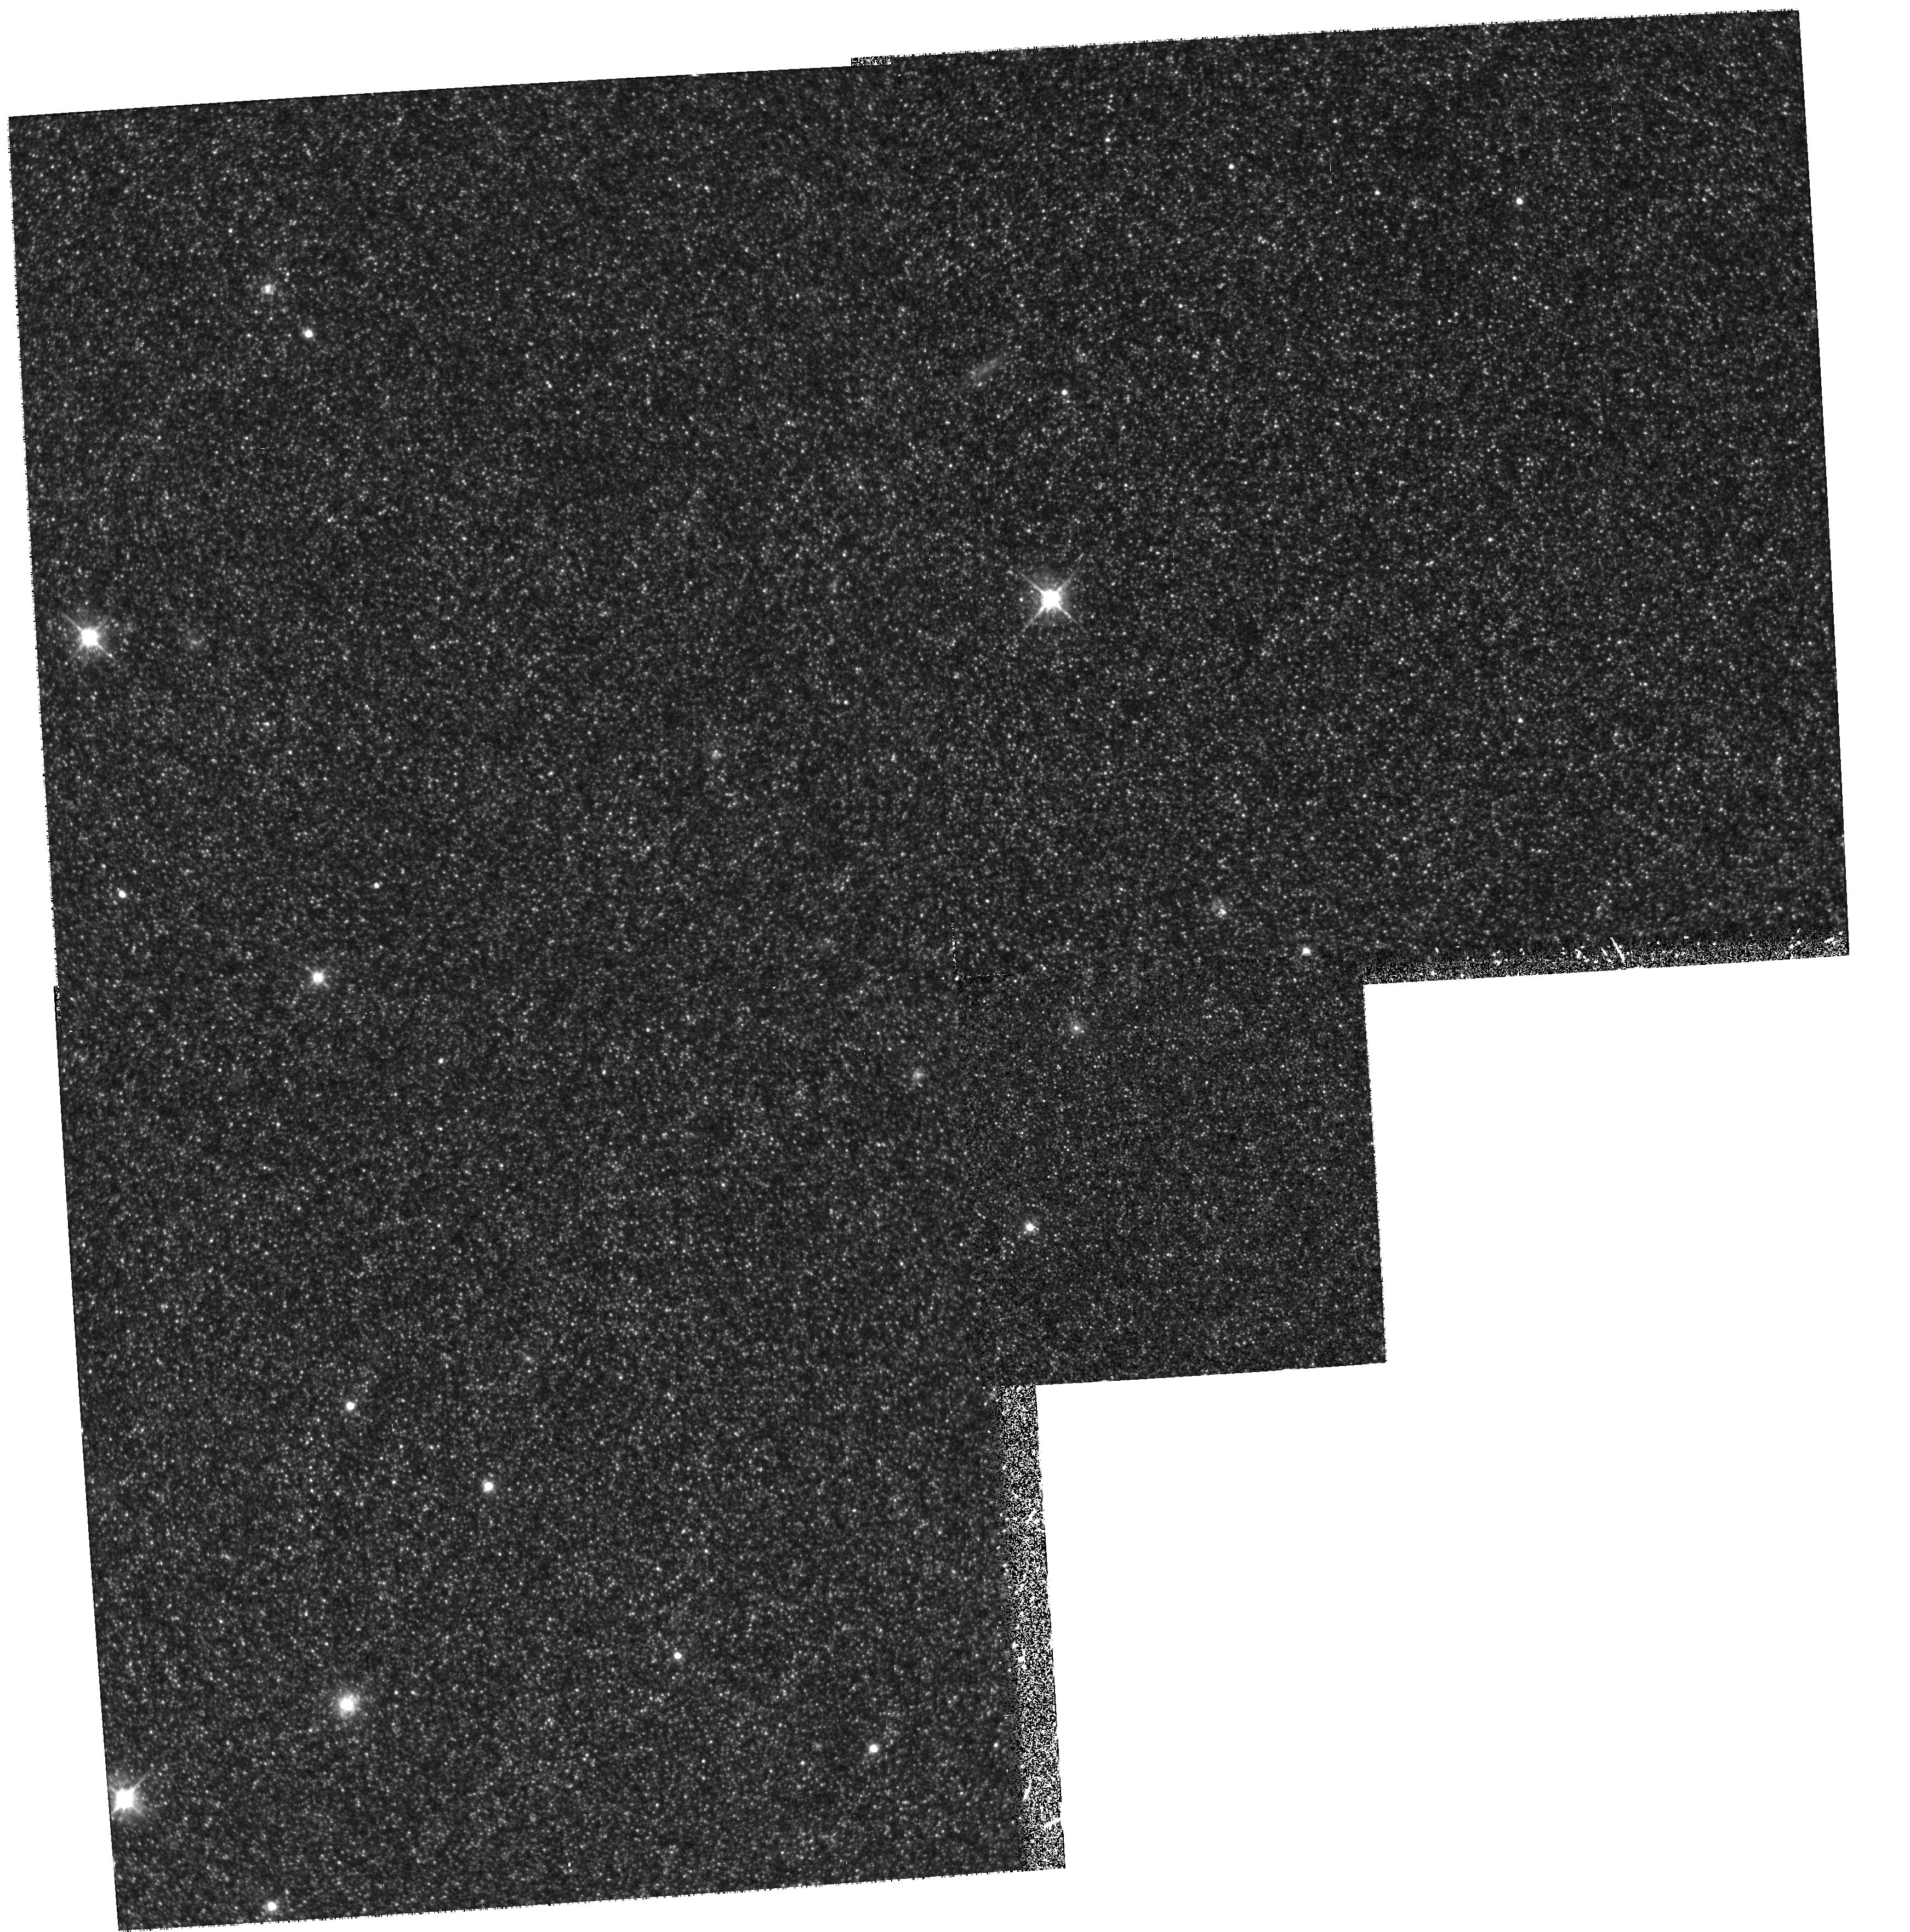
Target: M31-INNER
Instrument: WFPC2/PC
Filter: F555W
Exposure: 40 min
Observation ID: hst_6859_01_wfpc2_pc_f555w_u47101

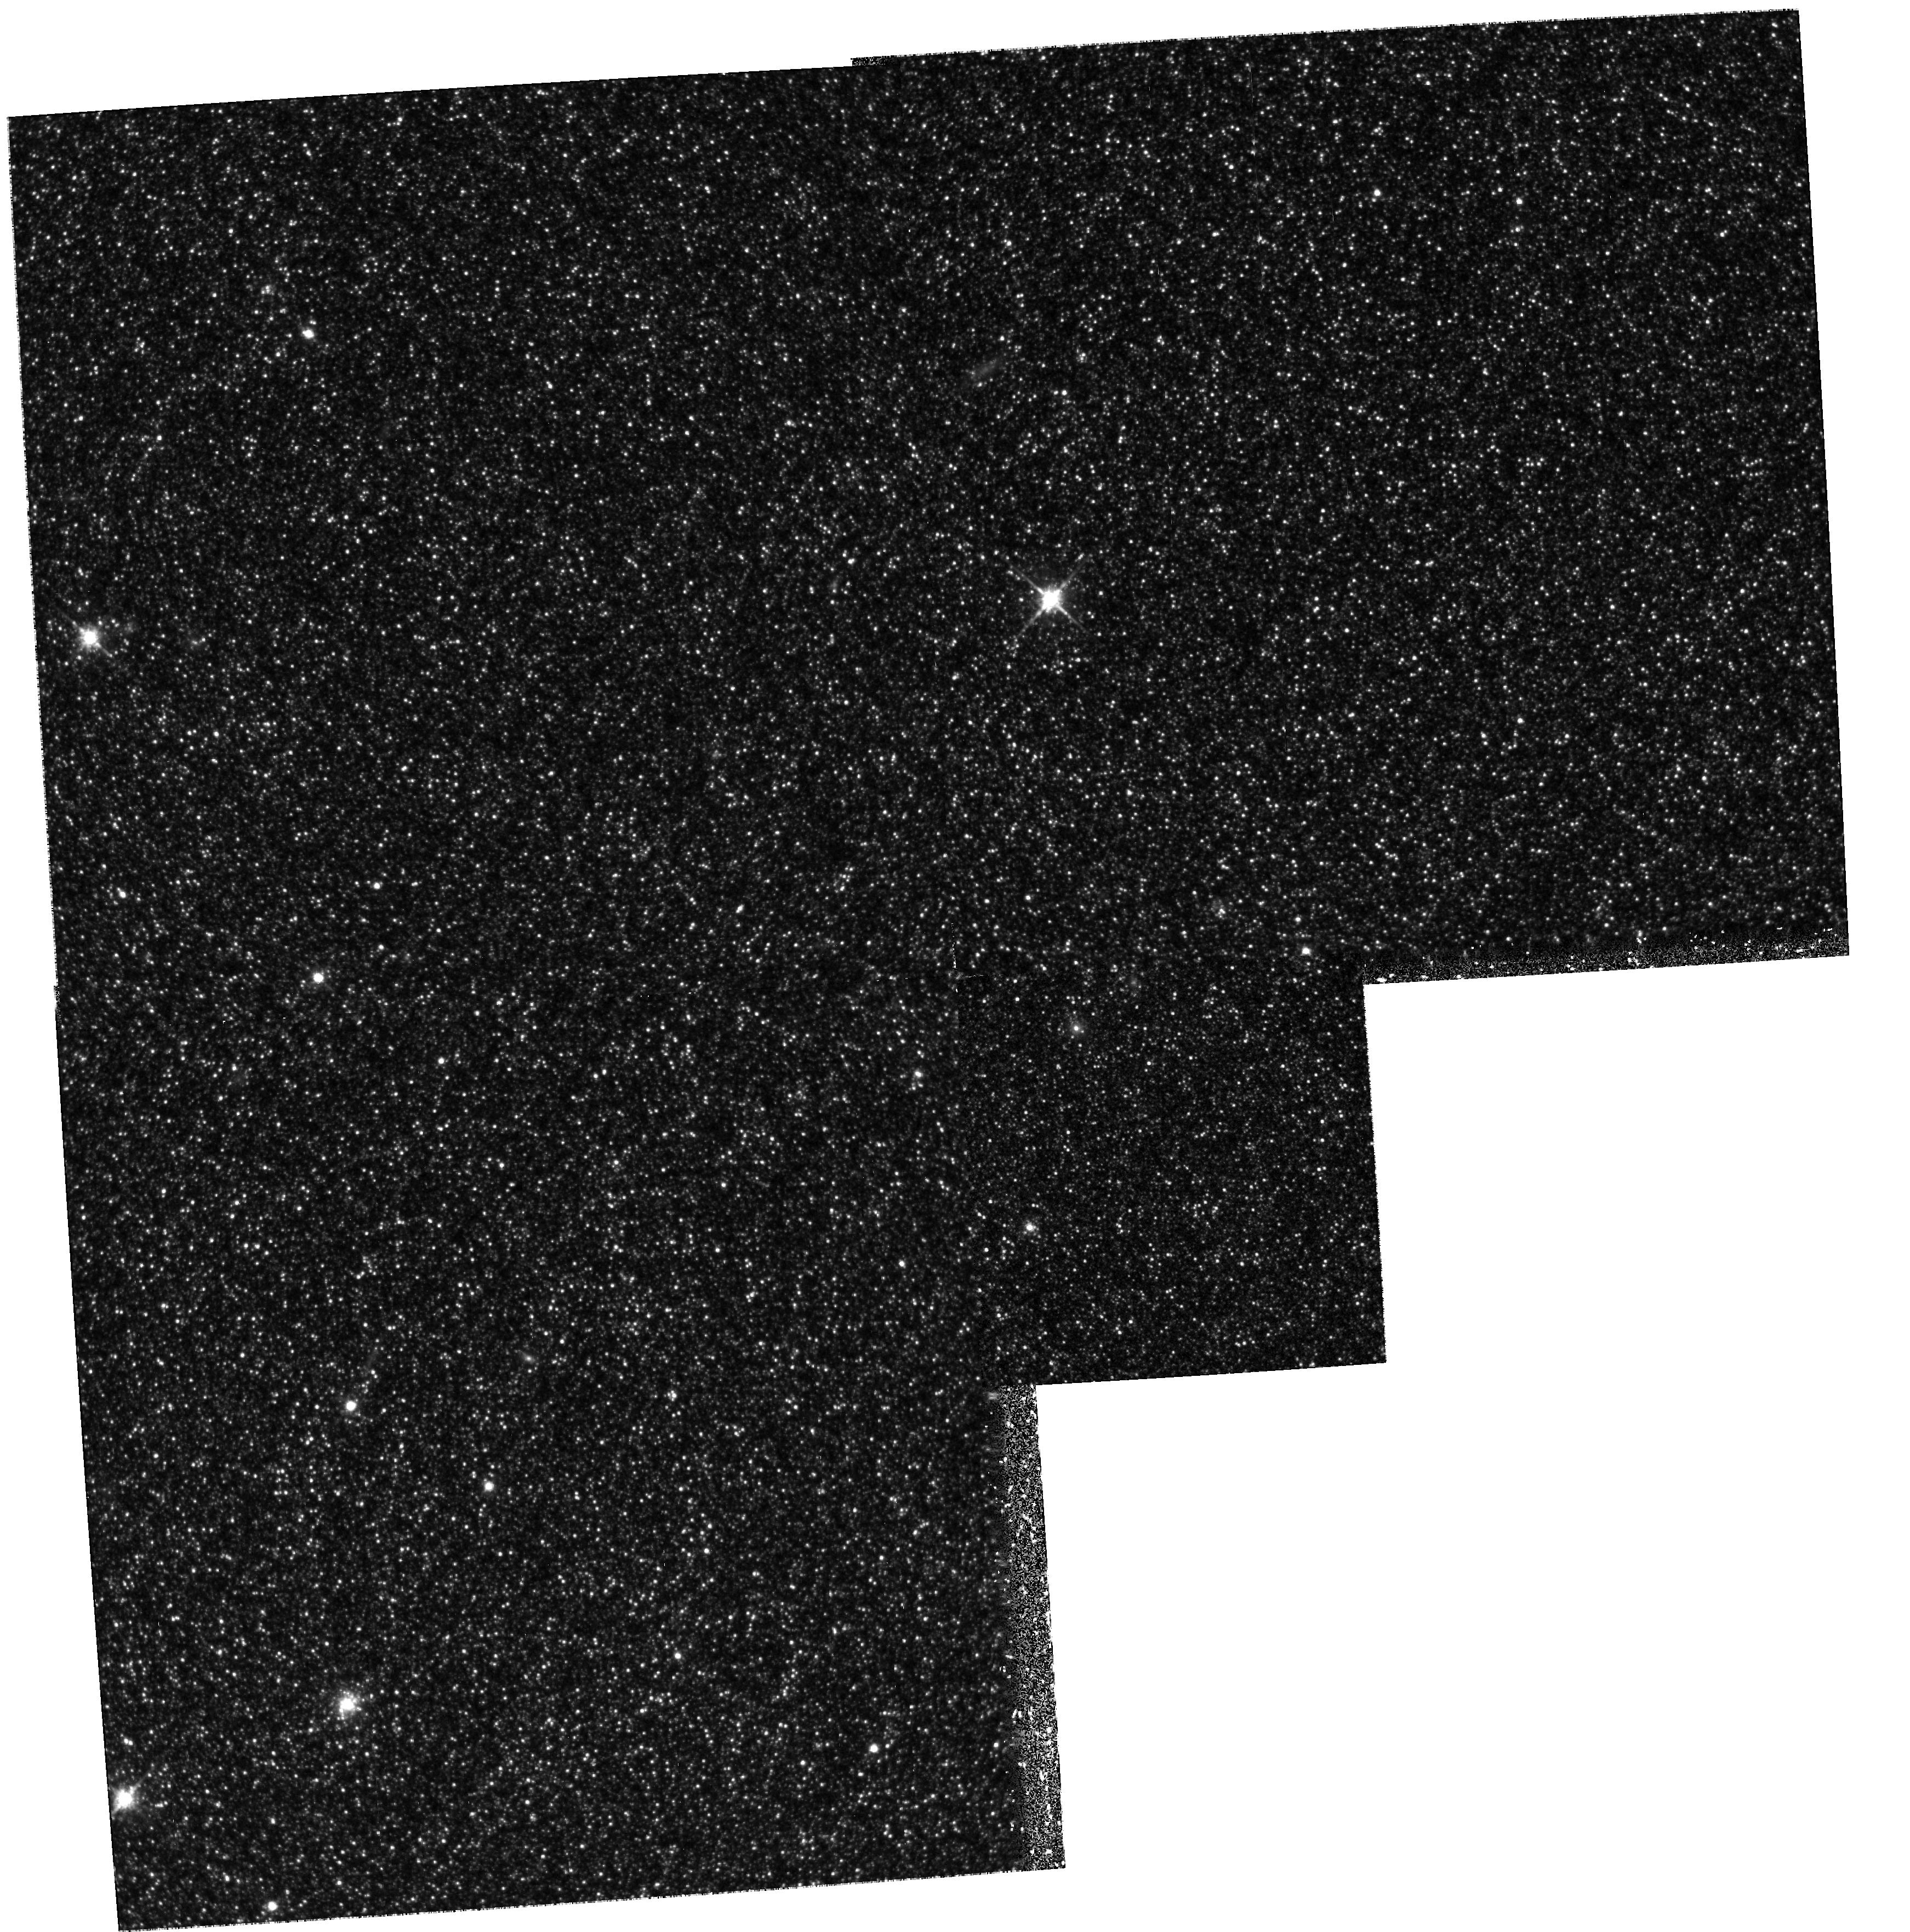
Target: M31-INNER
Instrument: WFPC2/PC
Filter: F814W
Exposure: 42 min
Observation ID: hst_6859_01_wfpc2_pc_f814w_u47101

STELLAR POPULATIONS IN THE M31 DISK (PI: Trauger, John)

We will study the stellar populations in two fields in the disk of M31 using WFPC2. The fields lie at galactocentric radii of ~ 6 and 25 kpc, and were selected to avoid spiral arms and have low, uniform extinction. We will construct color-magnitude diagrams from photometry of individual stars down to V~27, corresponding to M(V)~2.5. The location of the giant branches will be used to infer metallicity gradients in the disk of M31. We will also measure the dispersion in metallicity and look for evidence of bi- or multi- modality. The ability to observe faint will allow us to disentangle the effects of age and metallicity on the location and spread of the giant branch because if younger stars are present, we will see the upper main sequence. In addition, high spatial resolution is required to get sufficiently accurate photometry in the crowded inner disk fields to study giant brach morphology. If an upper main sequence is seen, we will use the observed width of the main sequence to constrain star formation histories over the past ~ 2 Gyr. By comparing the number of main sequence stars to giants, we will estimate the relative fraction of stars formed before and after ~ 2 Gyr ago. We will try to measure the IMF (over a limited mass range) from the observed main sequence luminosity function. These data will put significantly new constraints on theories of spiral galaxy formation, since M31 is the only large spiral galaxy apart from the Milky Way in which we can study individual stars.